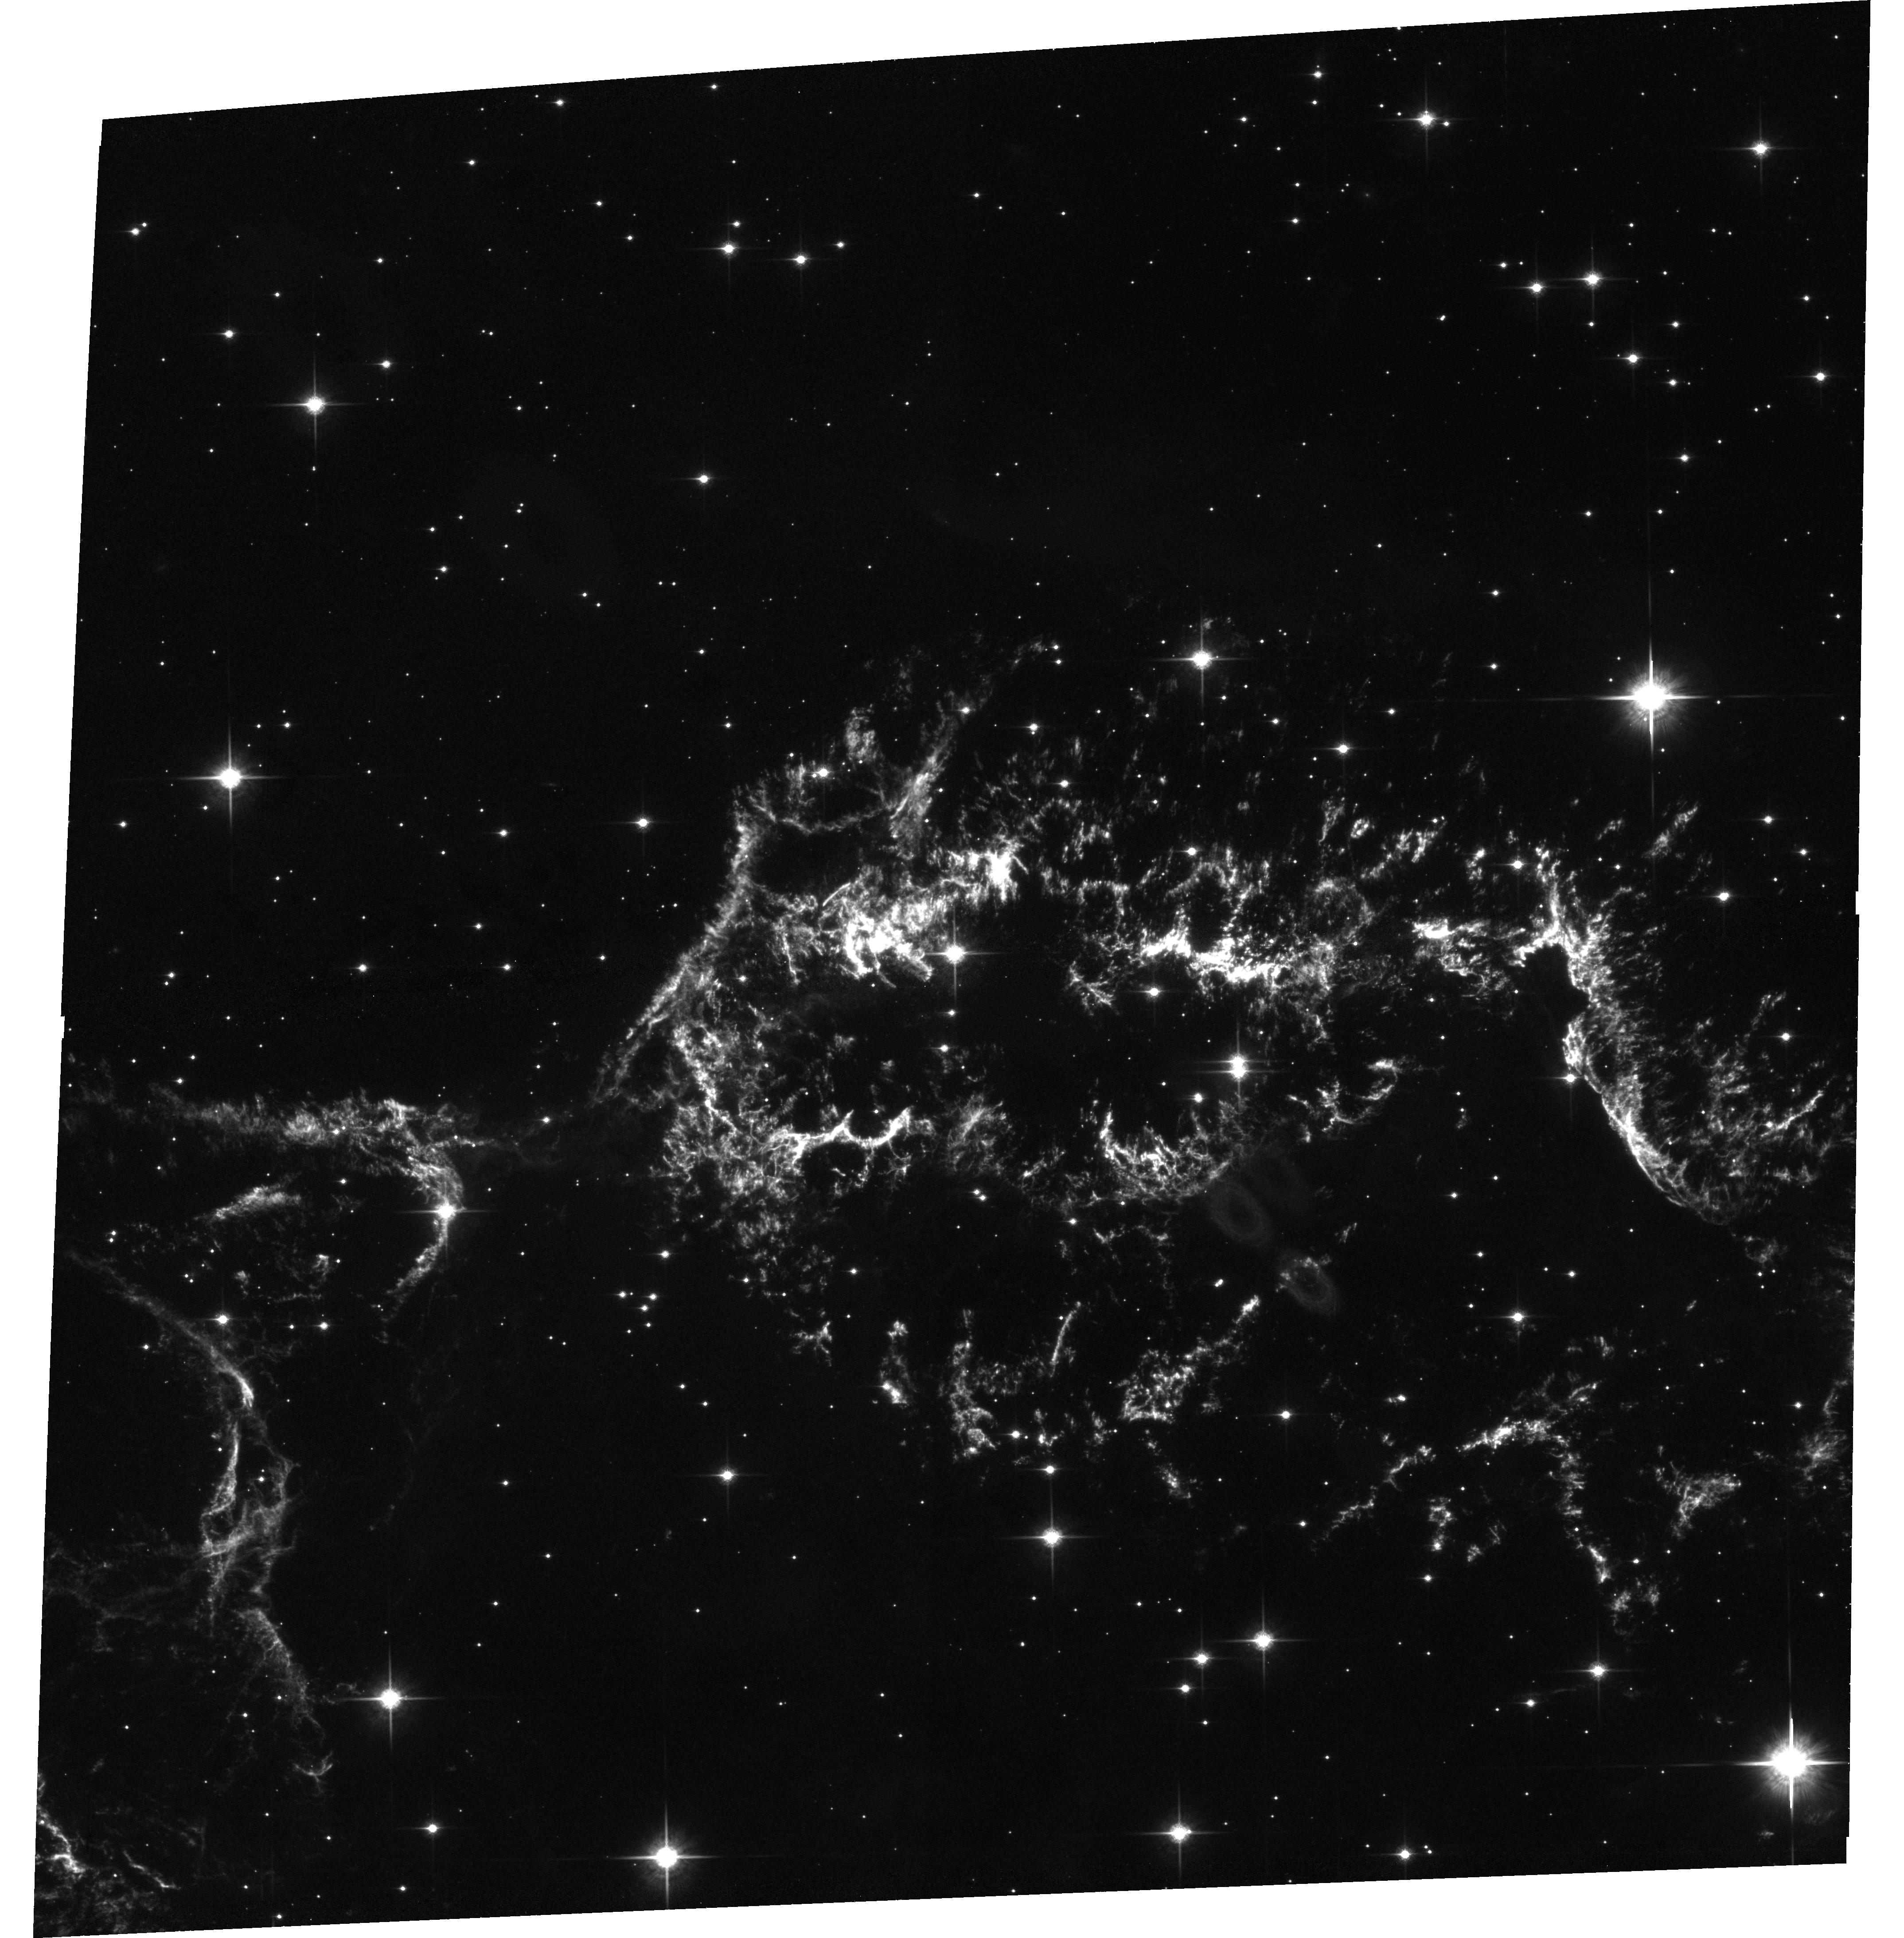
Target: CAS-A-N-CENTER
Instrument: ACS/WFC
Filter: F850LP
Exposure: 33 min
Observation ID: hst_9890_02_acs_wfc_f850lp_j8oo02

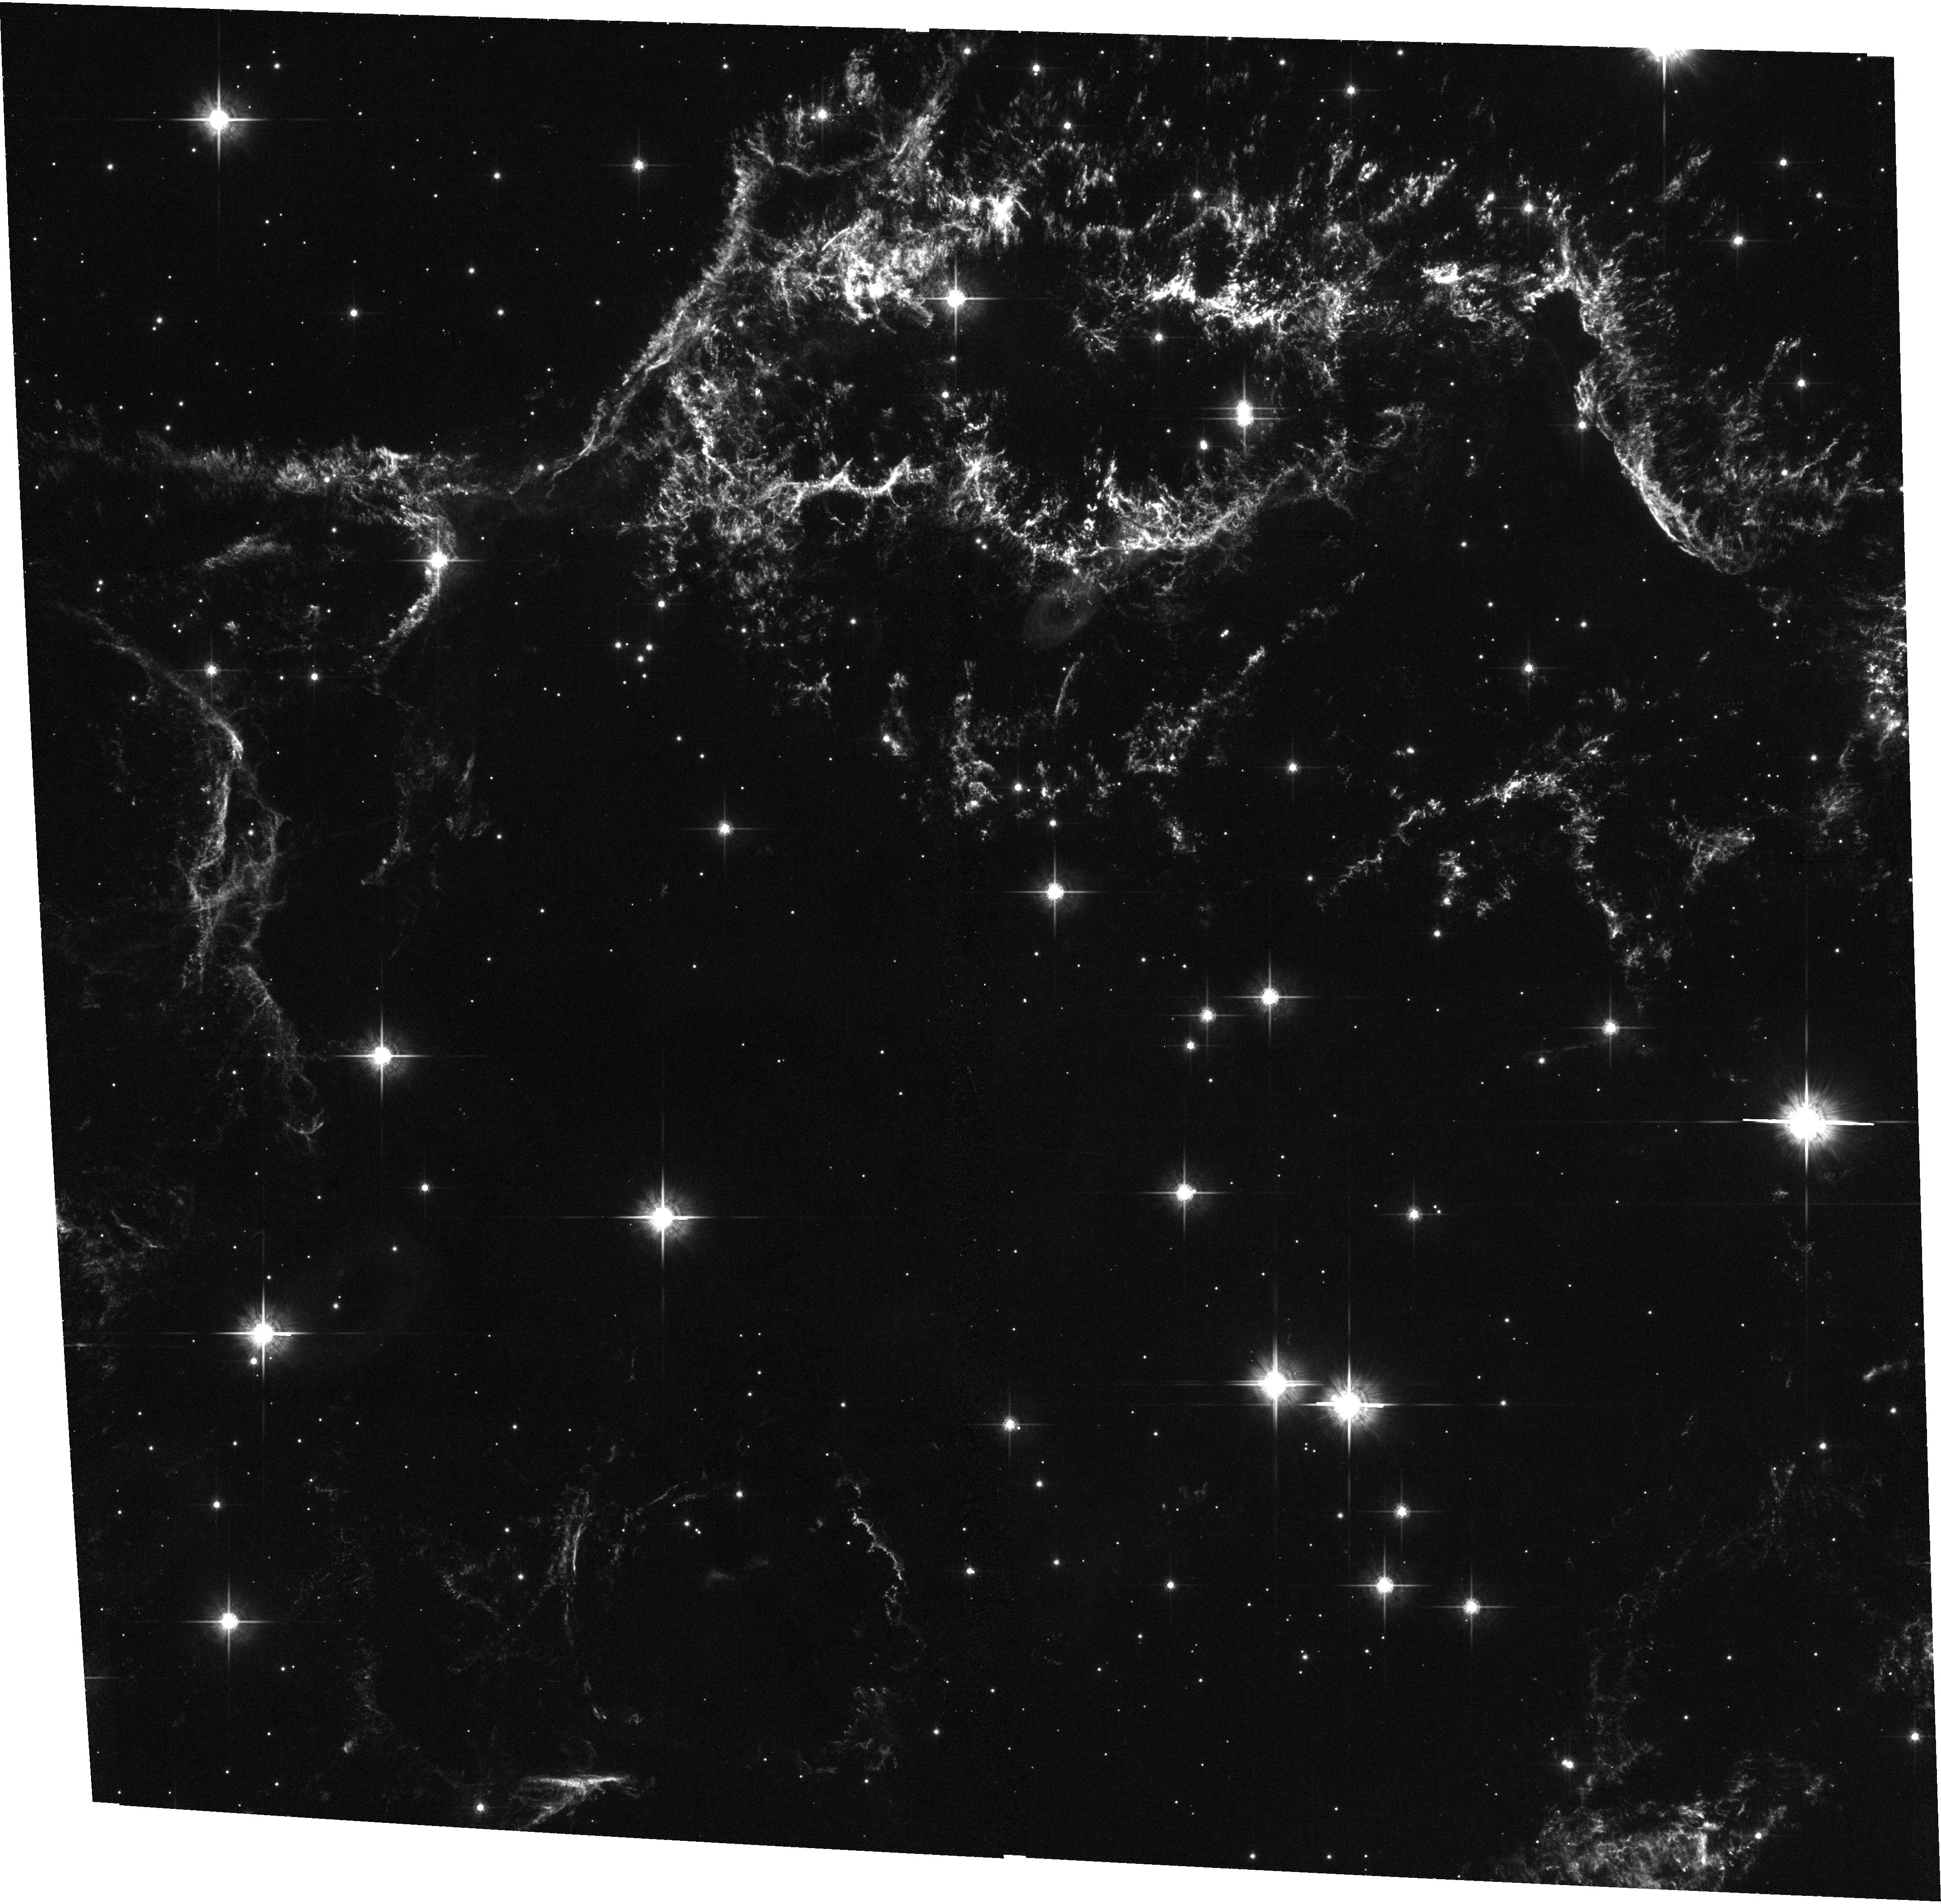
Target: CAS-A-RS-ACS
Instrument: ACS/WFC
Filter: F775W
Exposure: 33 min
Observation ID: hst_9890_03_acs_wfc_f775w_j8oo03

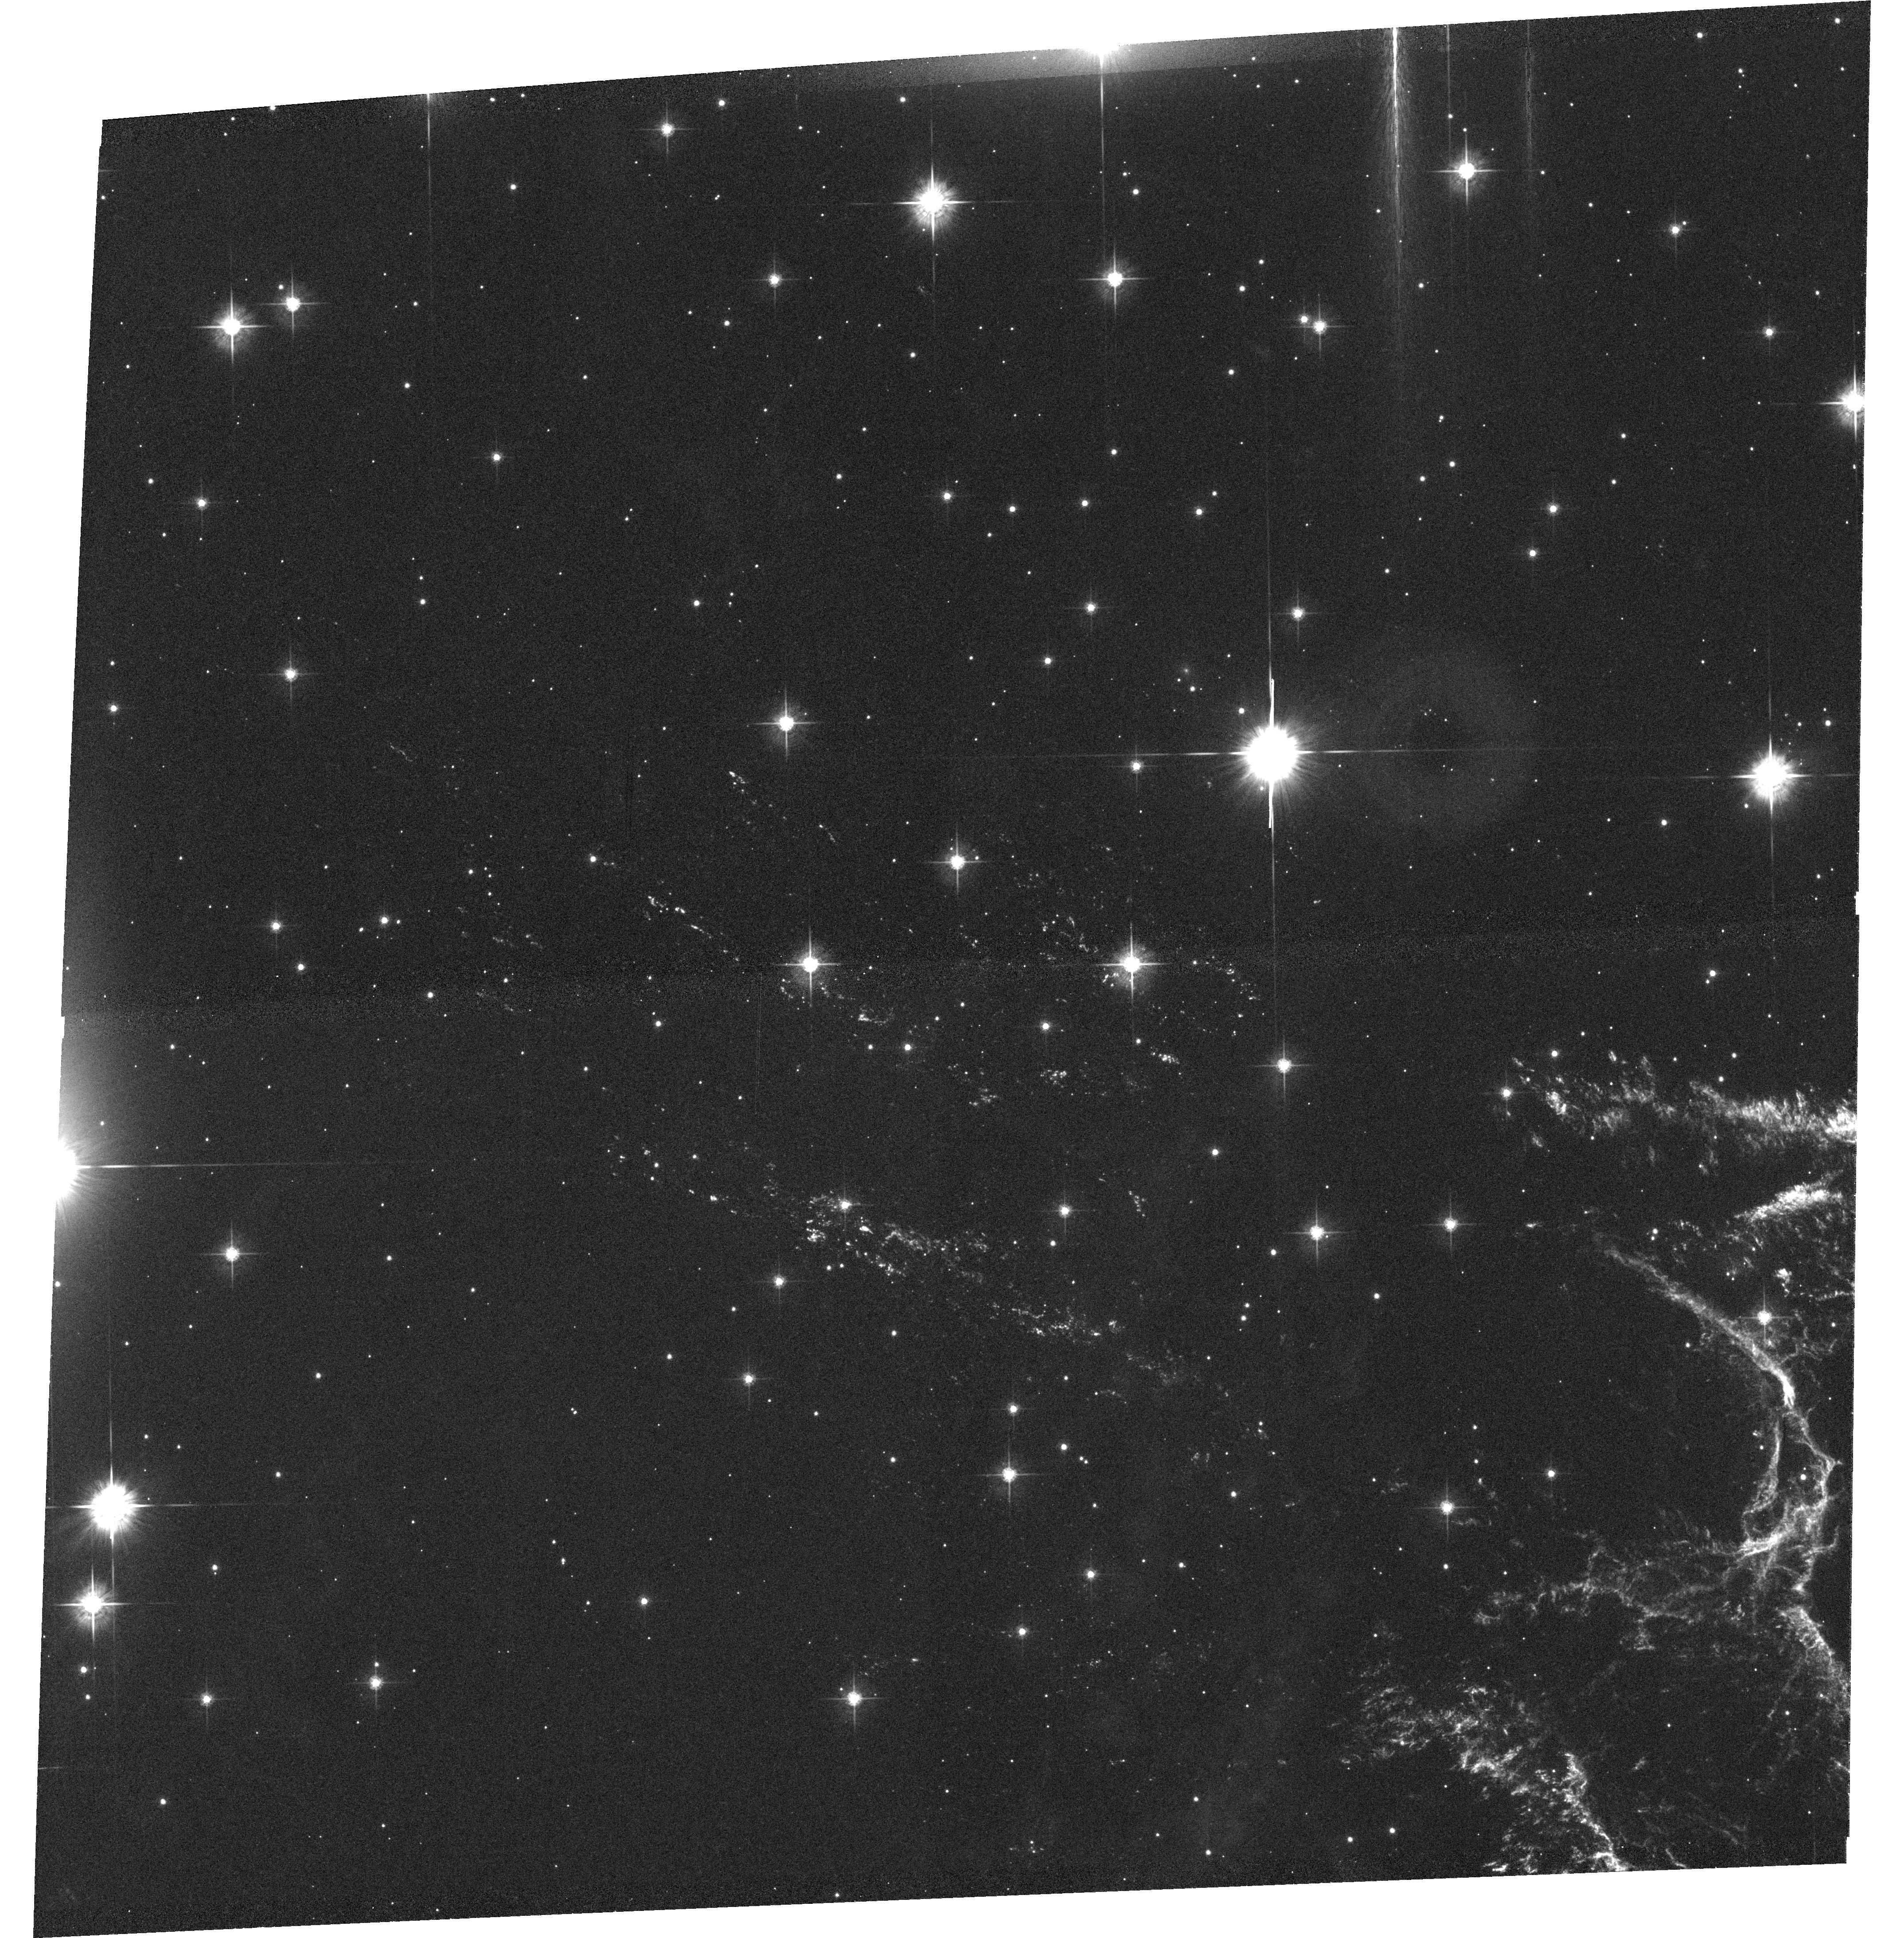
Target: CAS-A-NE
Instrument: ACS/WFC
Filter: F625W
Exposure: 40 min
Observation ID: hst_9890_01_acs_wfc_f625w_j8oo01

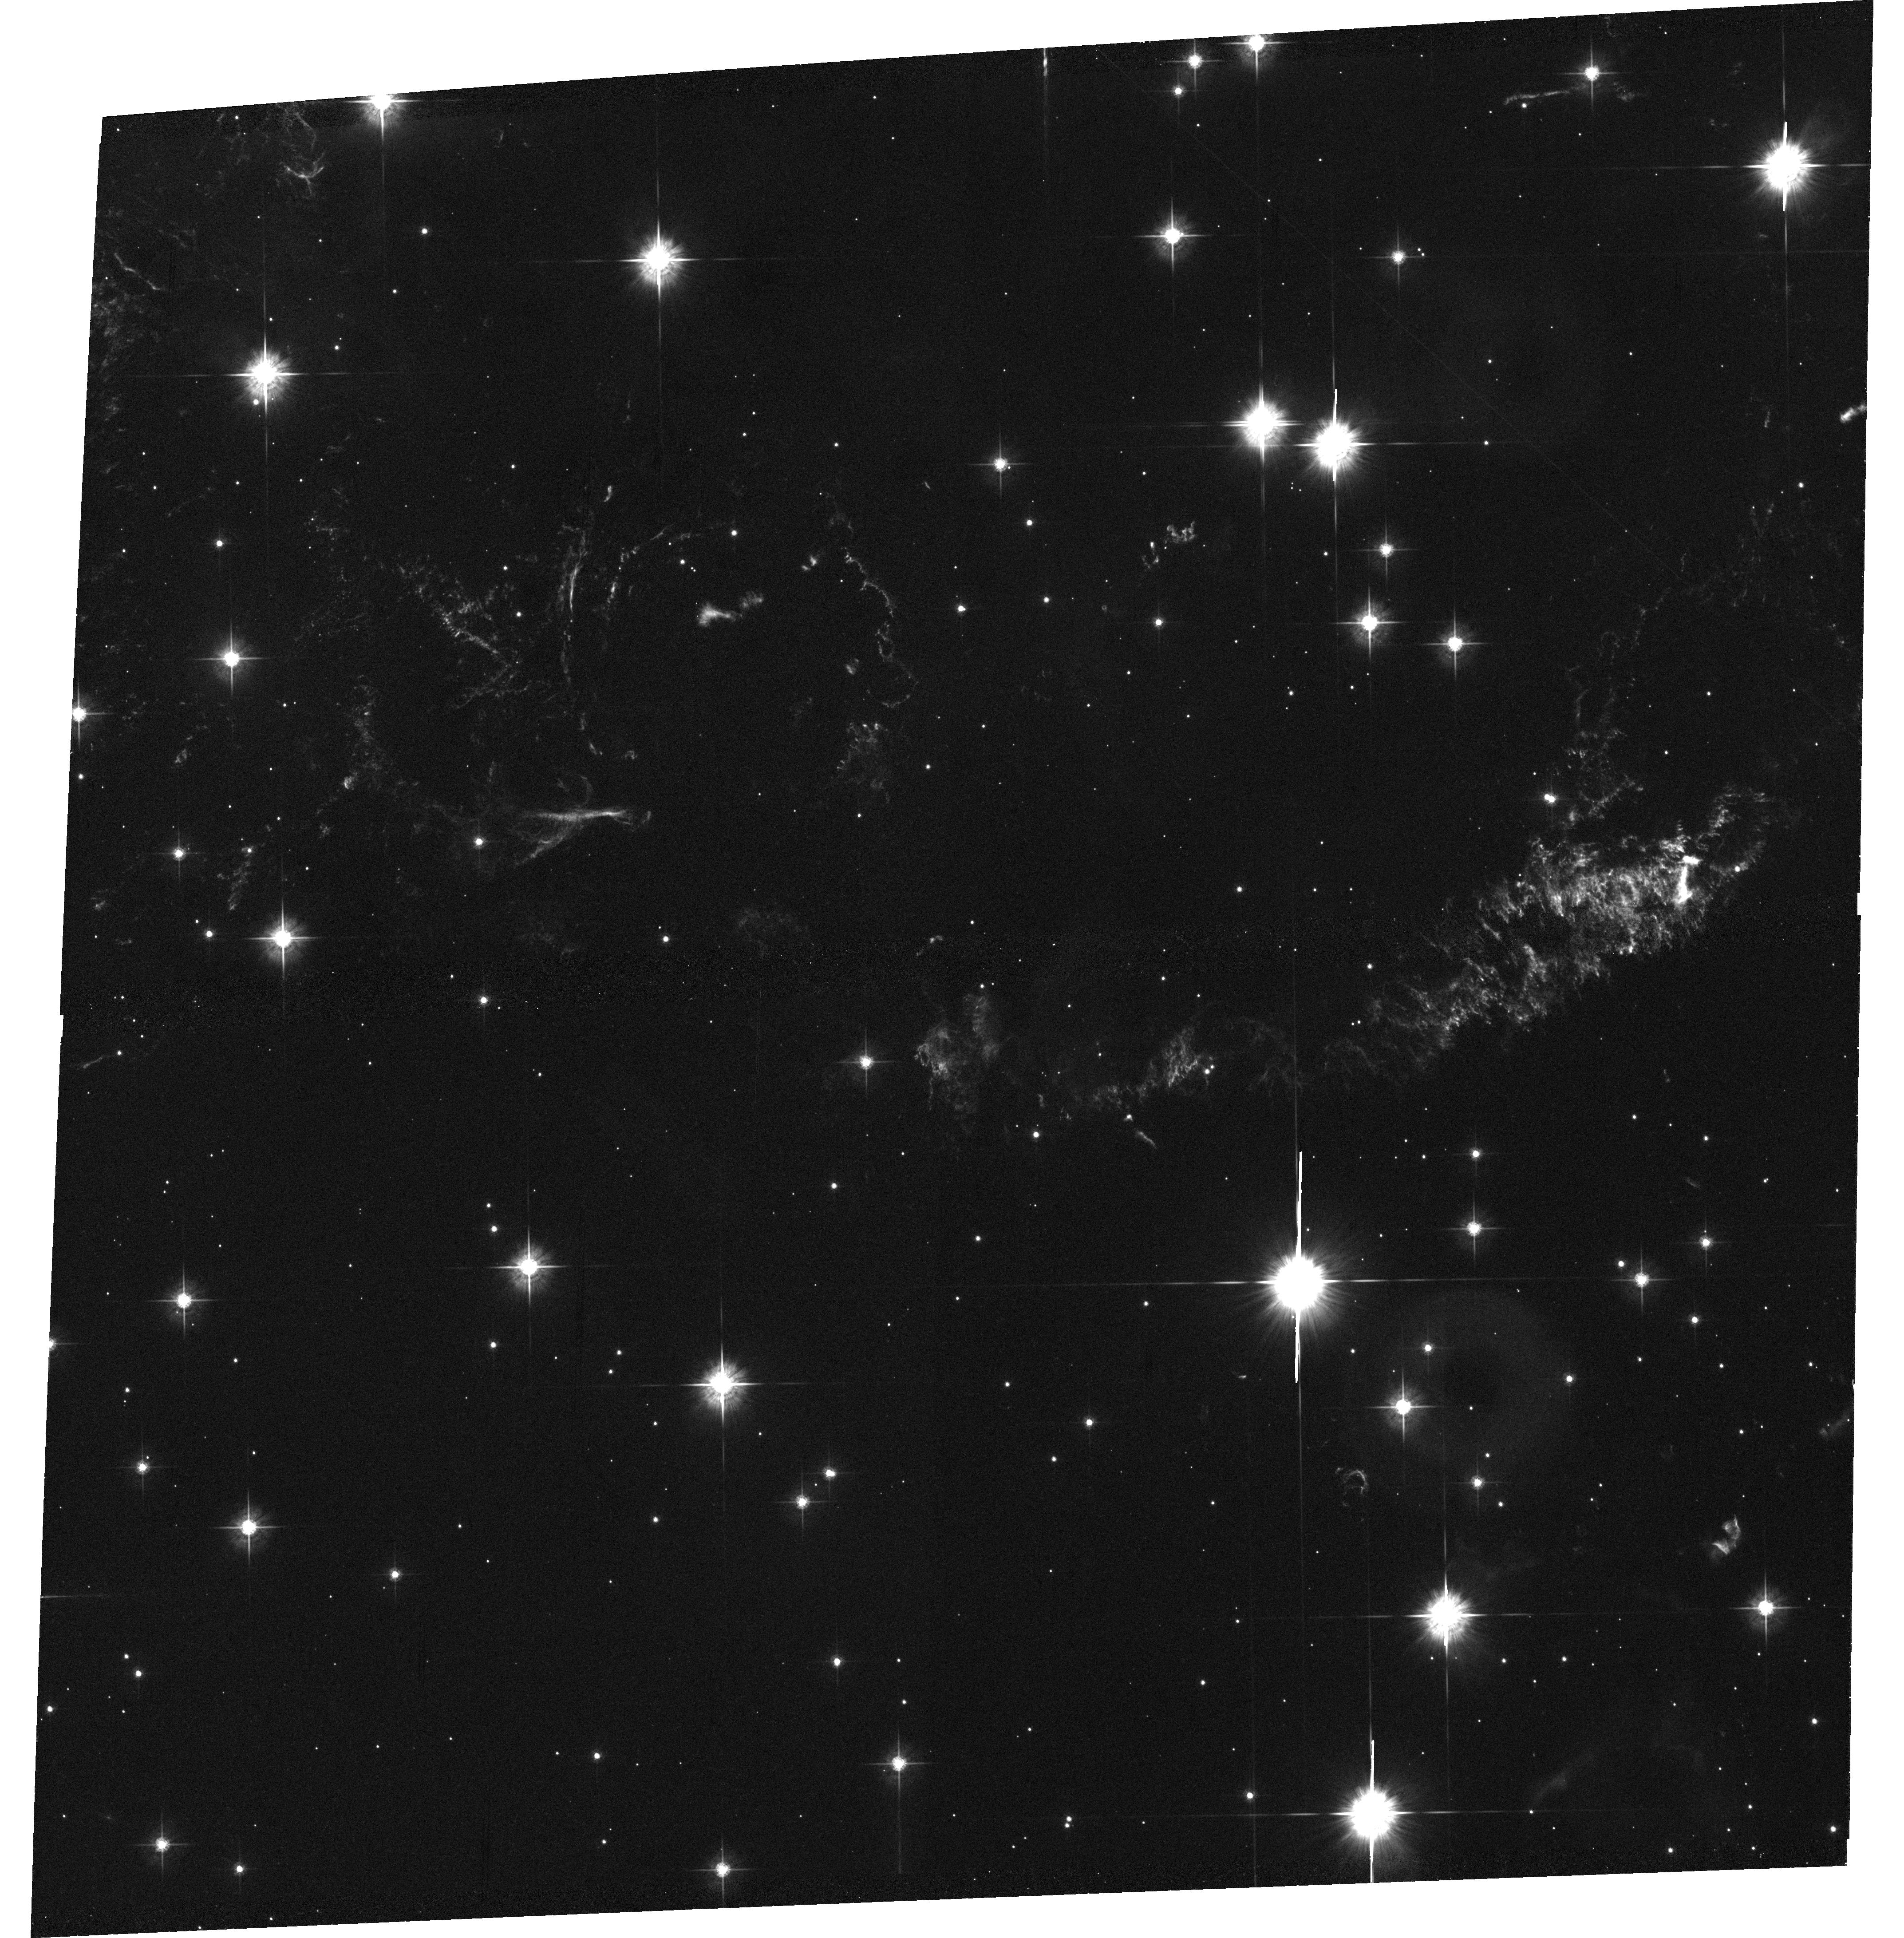
Target: CAS-A-S-CENTER
Instrument: ACS/WFC
Filter: F625W
Exposure: 40 min
Observation ID: hst_9890_b1_acs_wfc_f625w_j8oob1

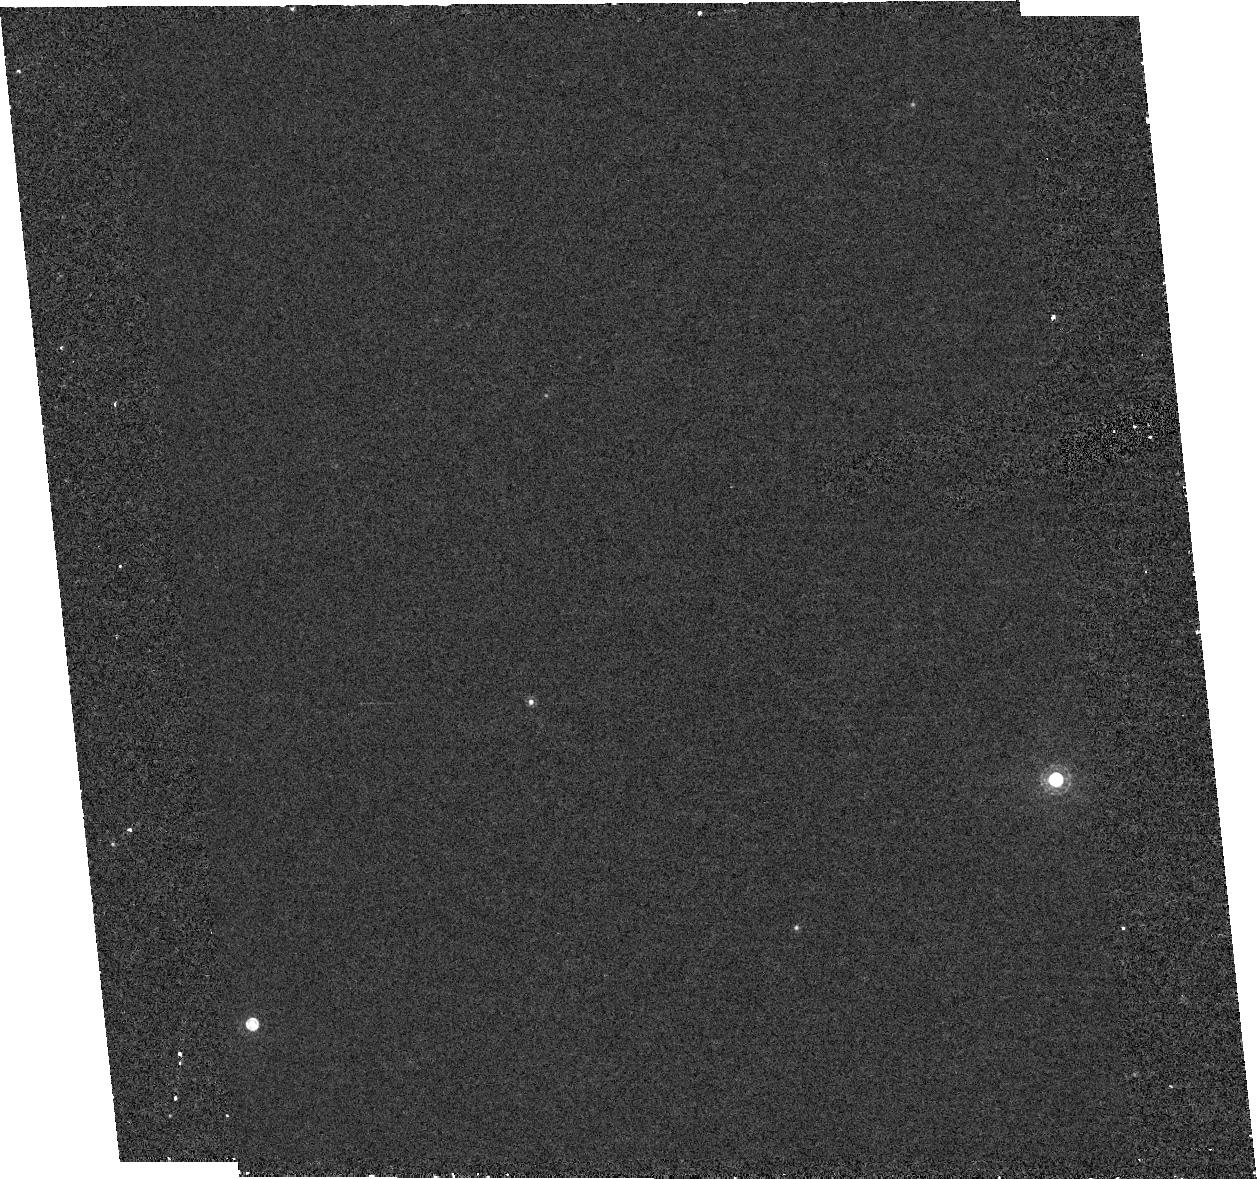
Target: field at RA 350.866°, Dec 58.821°
Instrument: ACS/HRC
Filter: F892N
Exposure: 26 min
Observation ID: hst_9890_03_acs_hrc_f892n_j8oo03

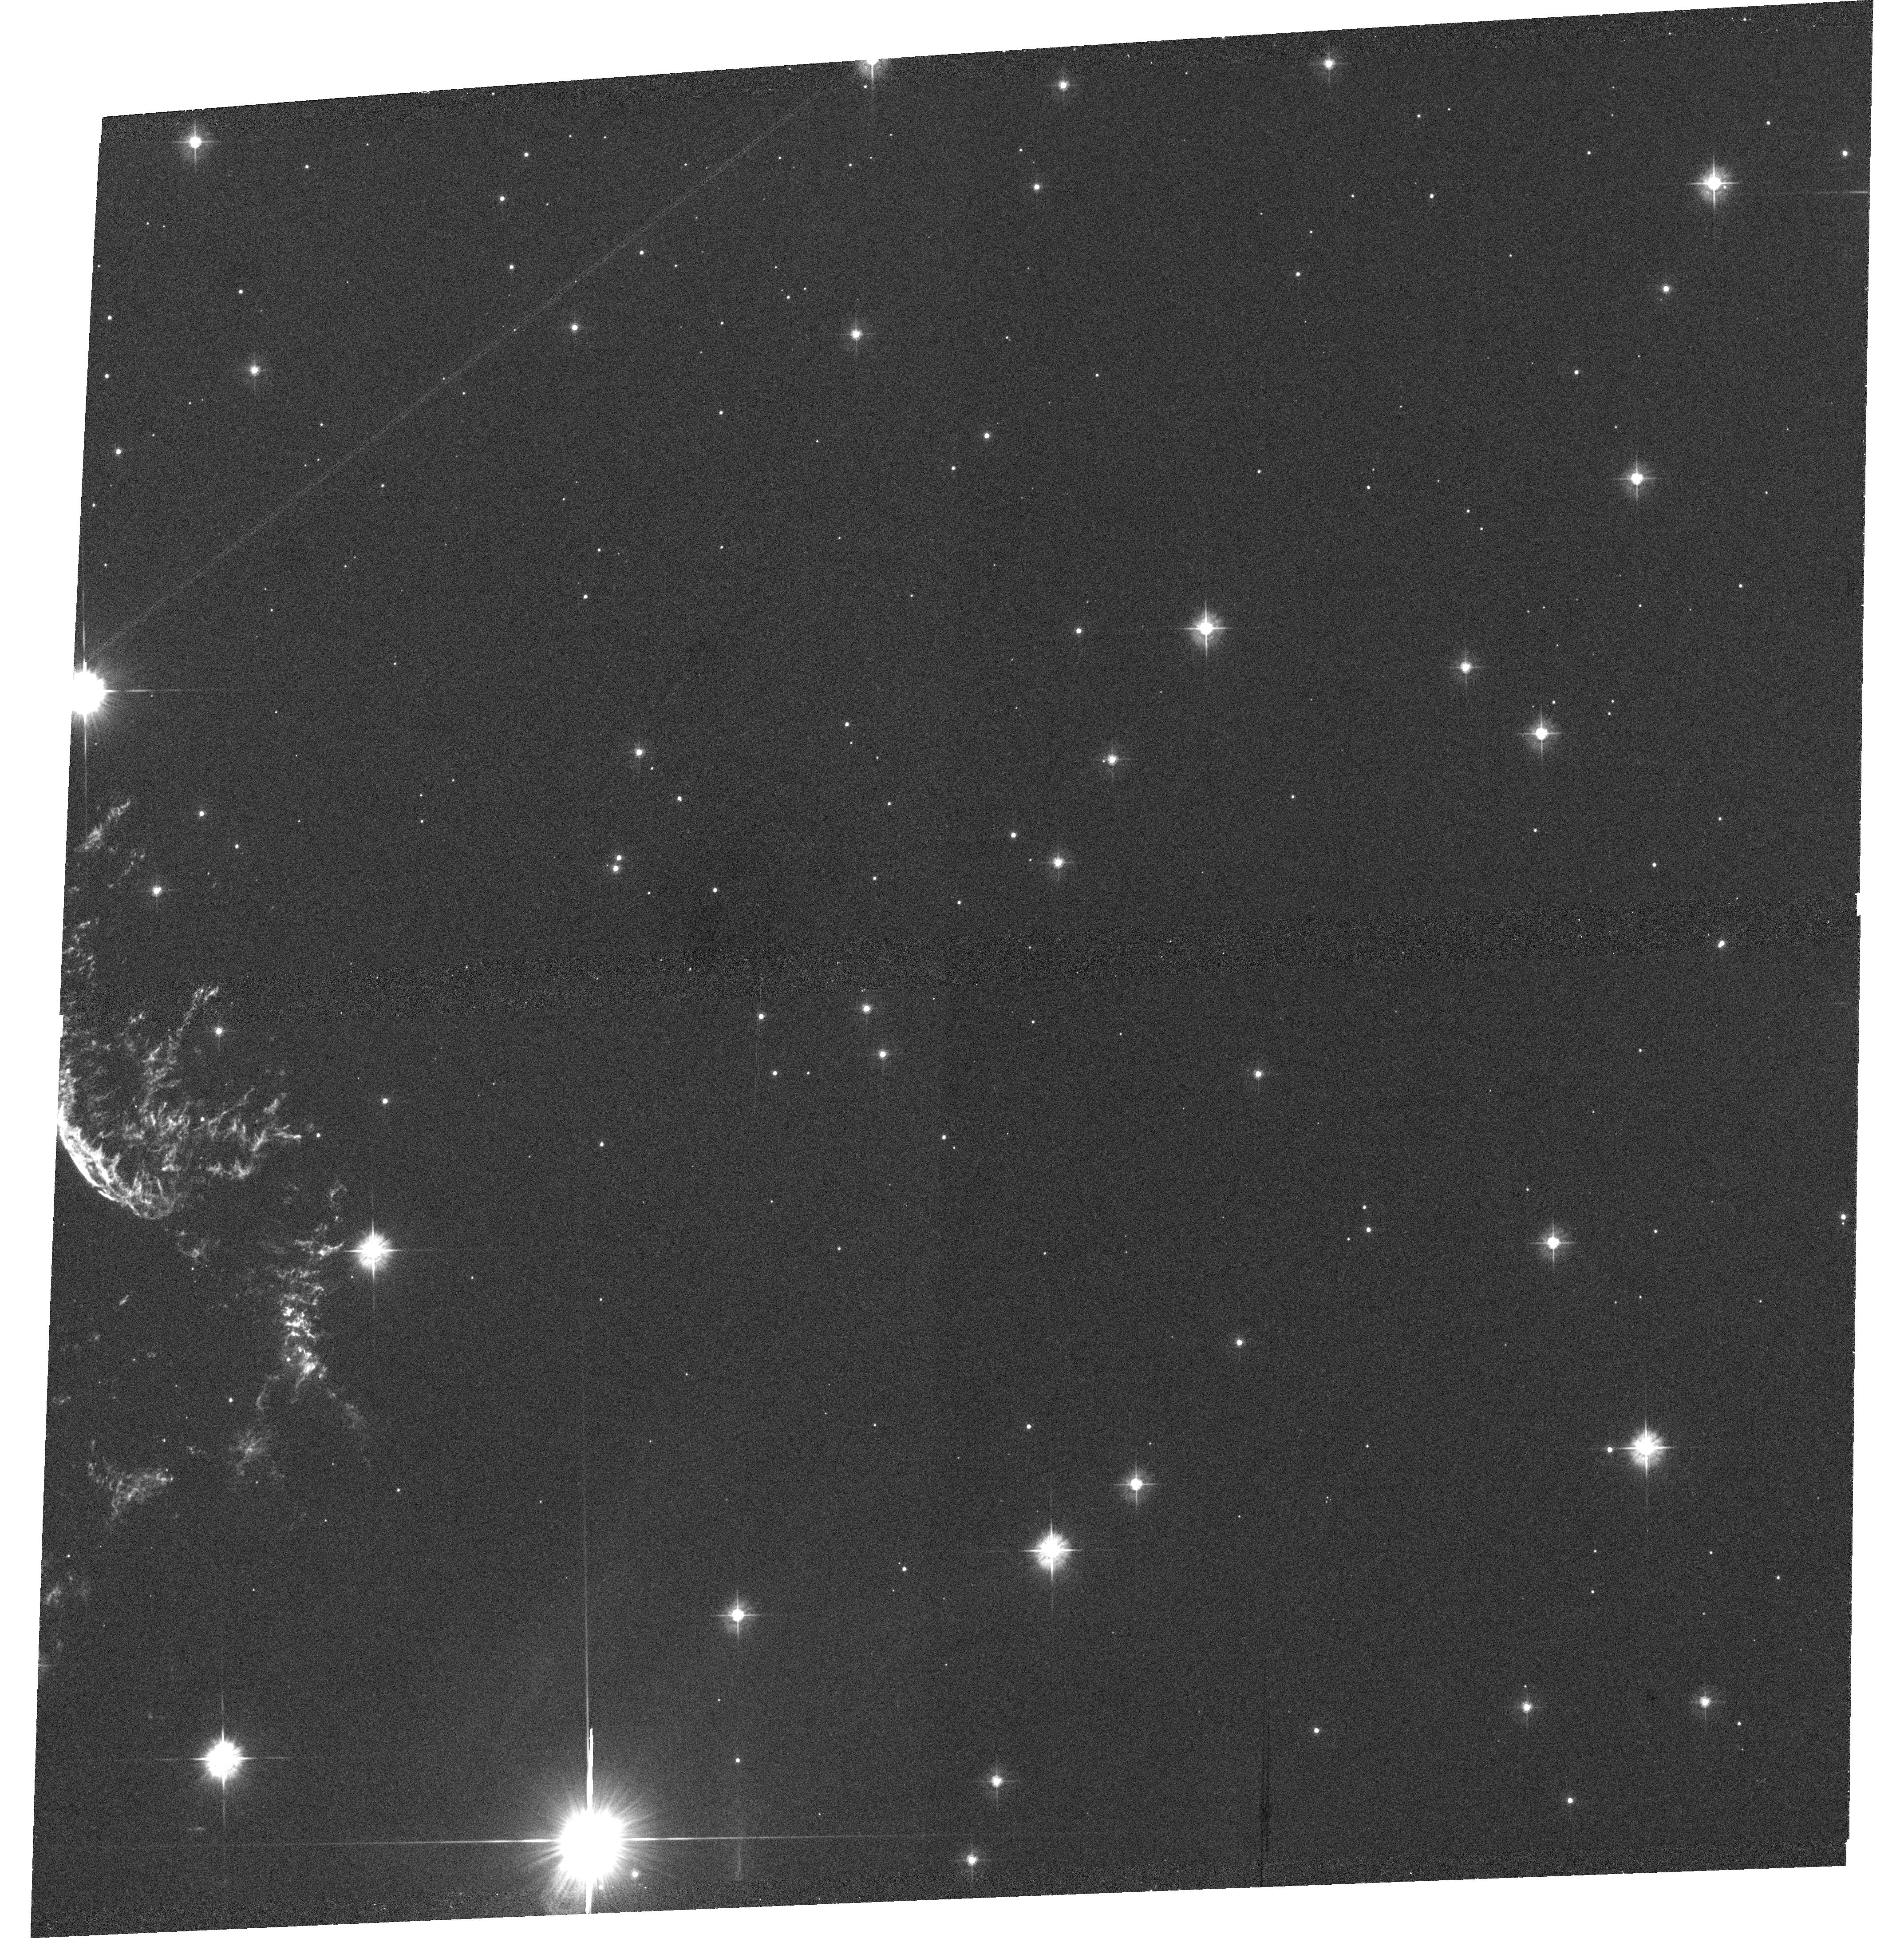
Target: CAS-A-NW
Instrument: ACS/WFC
Filter: F475W
Exposure: 33 min
Observation ID: hst_9890_a2_acs_wfc_f475w_j8ooa2

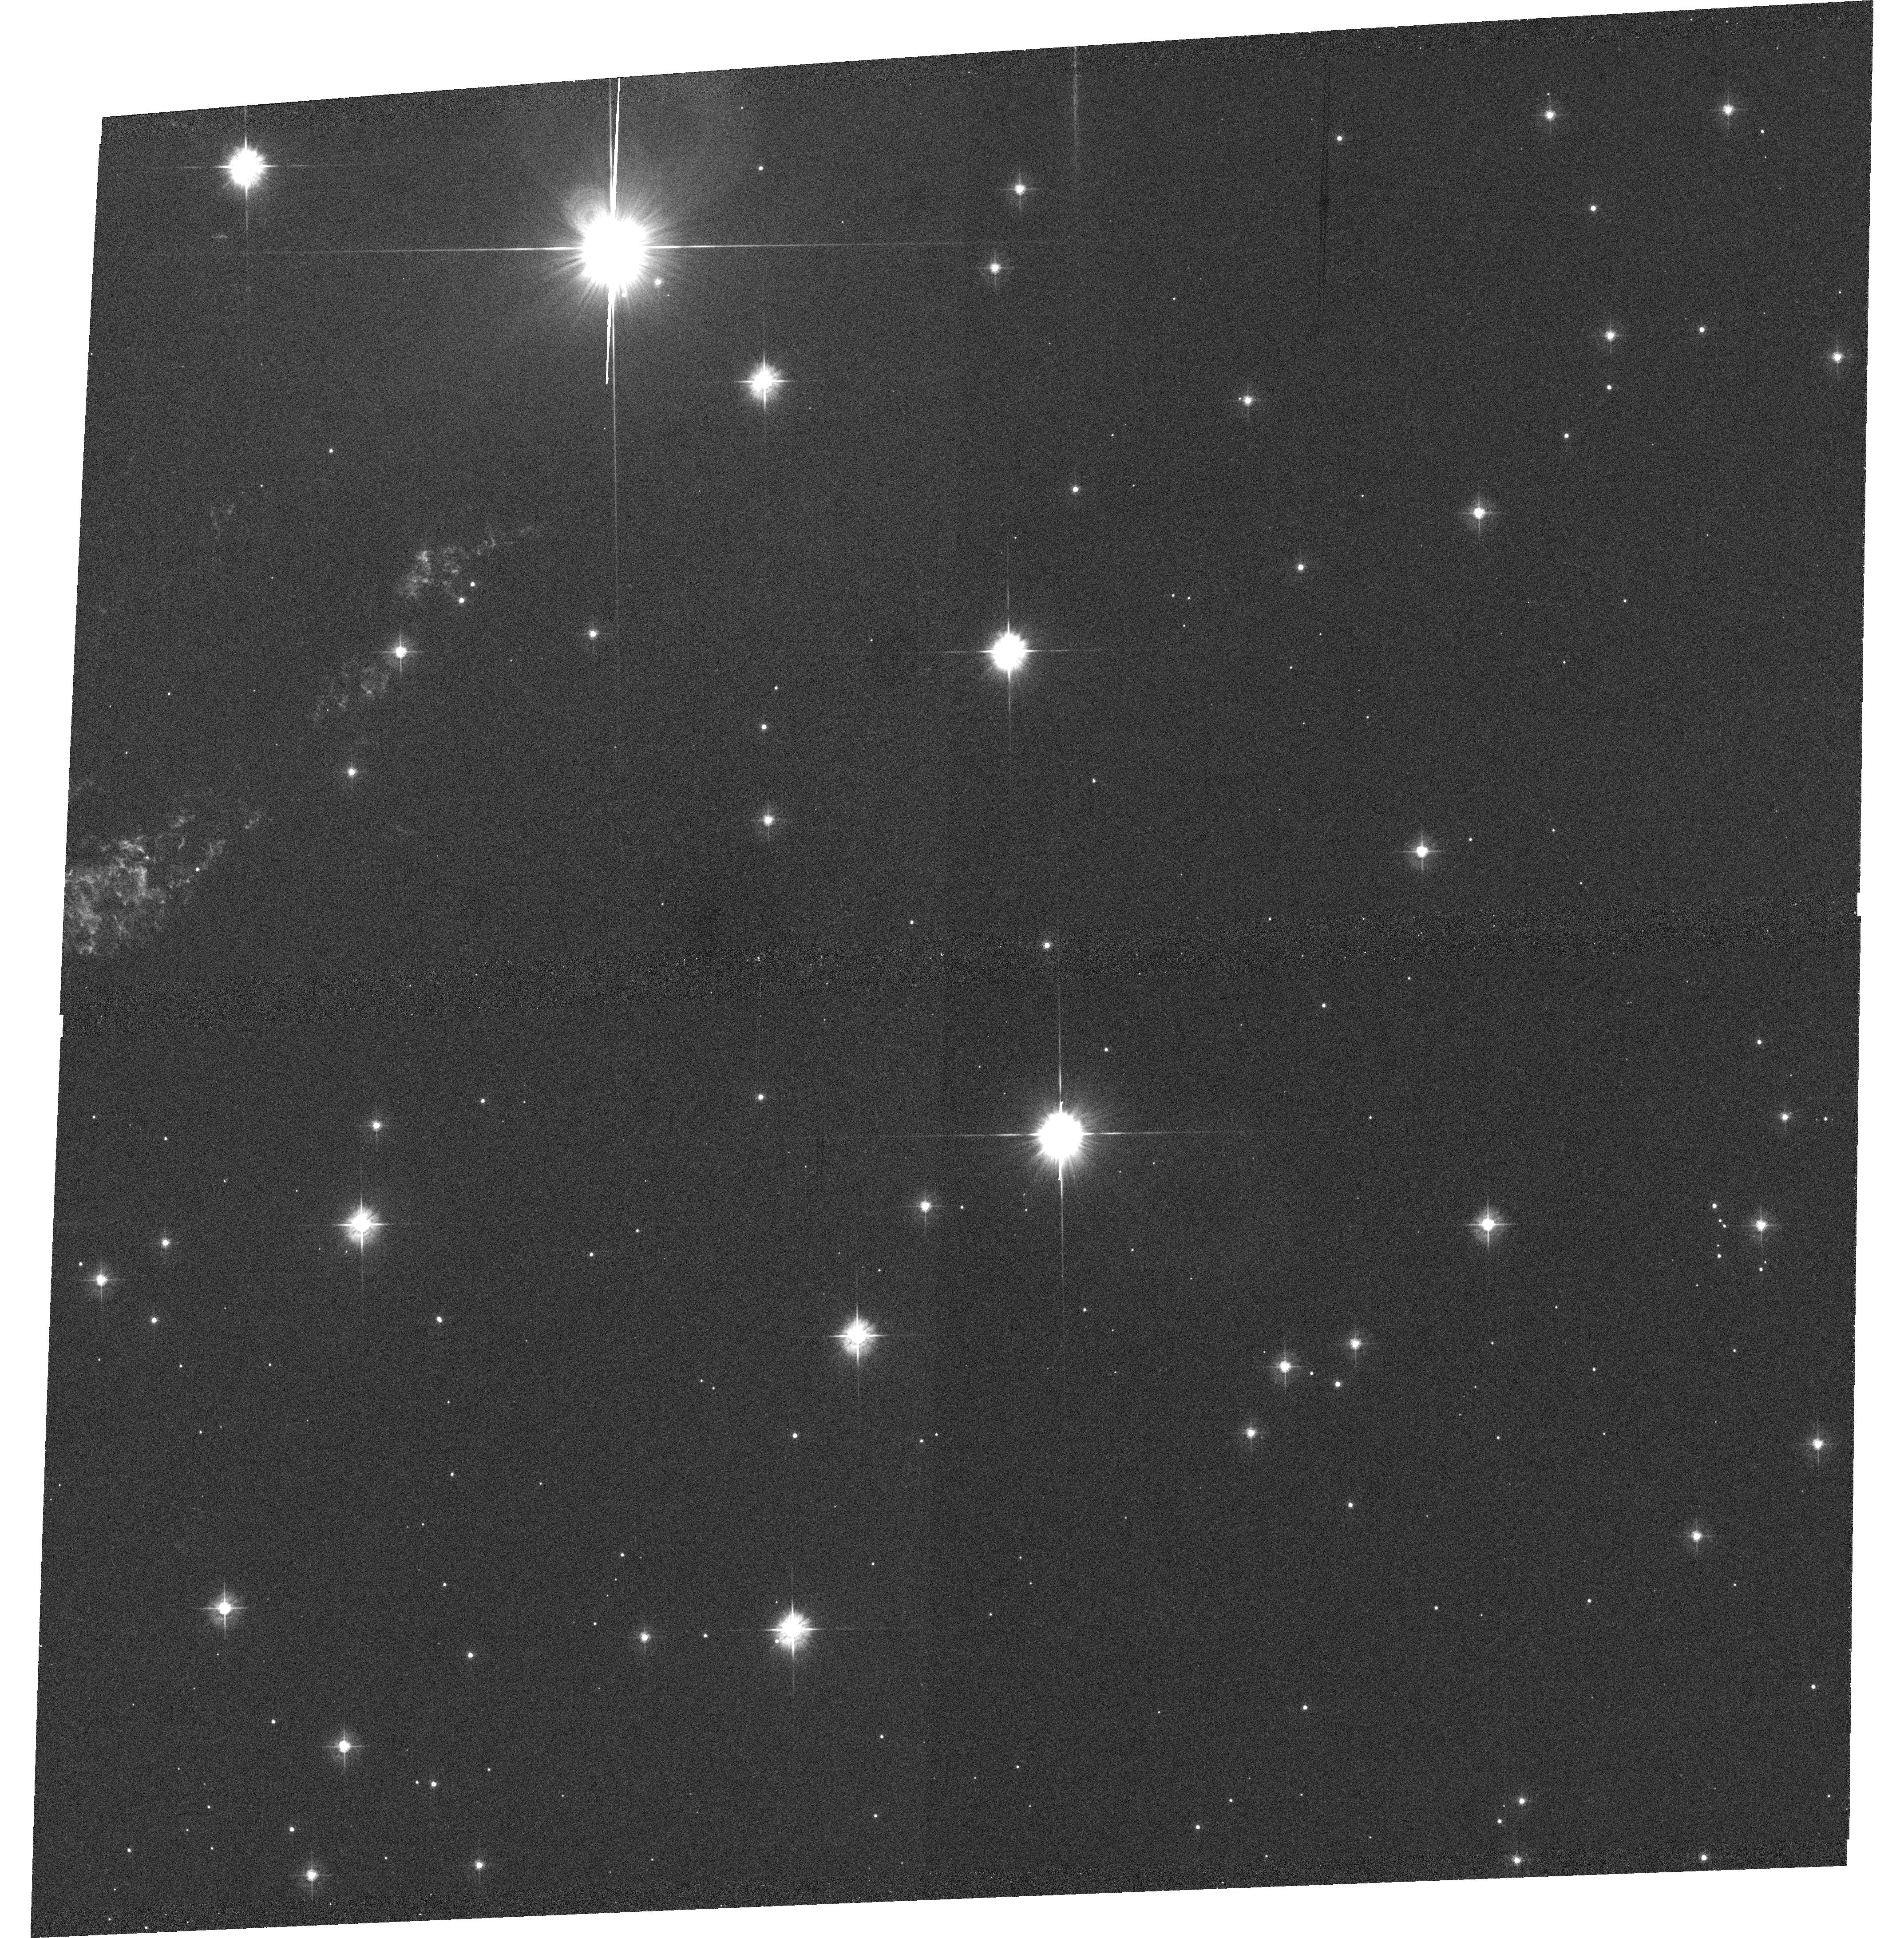
Target: CAS-A-SW
Instrument: ACS/WFC
Filter: F475W
Exposure: 33 min
Observation ID: hst_9890_b2_acs_wfc_f475w_j8oob2

Probing the Dynamics and Shock Physics of the Cas A Supernova Remnant (PI: Fesen, Robert A.)

Cassiopeia A (Cas A; SN 1680) is the youngest known and closest example of an oxygen-rich, core-collapse supernova remnant. A two-year WFPC2 survey of part of the remnant yielded many new insights including realization of the stunning amount of fine-scale detail present in the ejecta, and the first precise location of the reverse shock front in the main shell via rapid emission and structural changes visible over 2 yrs. In addition, these data revealed over 100 new ejecta knots located out ahead of the forward blast wave in a small region where only a handful were known from ground-based images. We propose a follow-up survey program aimed at obtaining hi-res images of the entire remnant in the ejecta's four major emission lines. A separate set of ACS and NIC3 [Si VI] images of the NW reverse shock filaments will be taken 3-4 months following the main Cycle 12 survey images. These will allow us to the trace individual ejecta knot deceleration dynamics, excitation, and evolution during reverse shock passage. Analysis of the emission line fluxes will make use of custom shock models generated by us for Cas A. These data will also provide data on outer knot chemistry and expansion asymmetries particularly in regard to the collimation of the NE and SW jets of O, Si, Ca-rich ejecta. A major aim of this program is to acquire a superb two-year image database covering the entire remnant to allow a detailed shock physics and dynamics study.